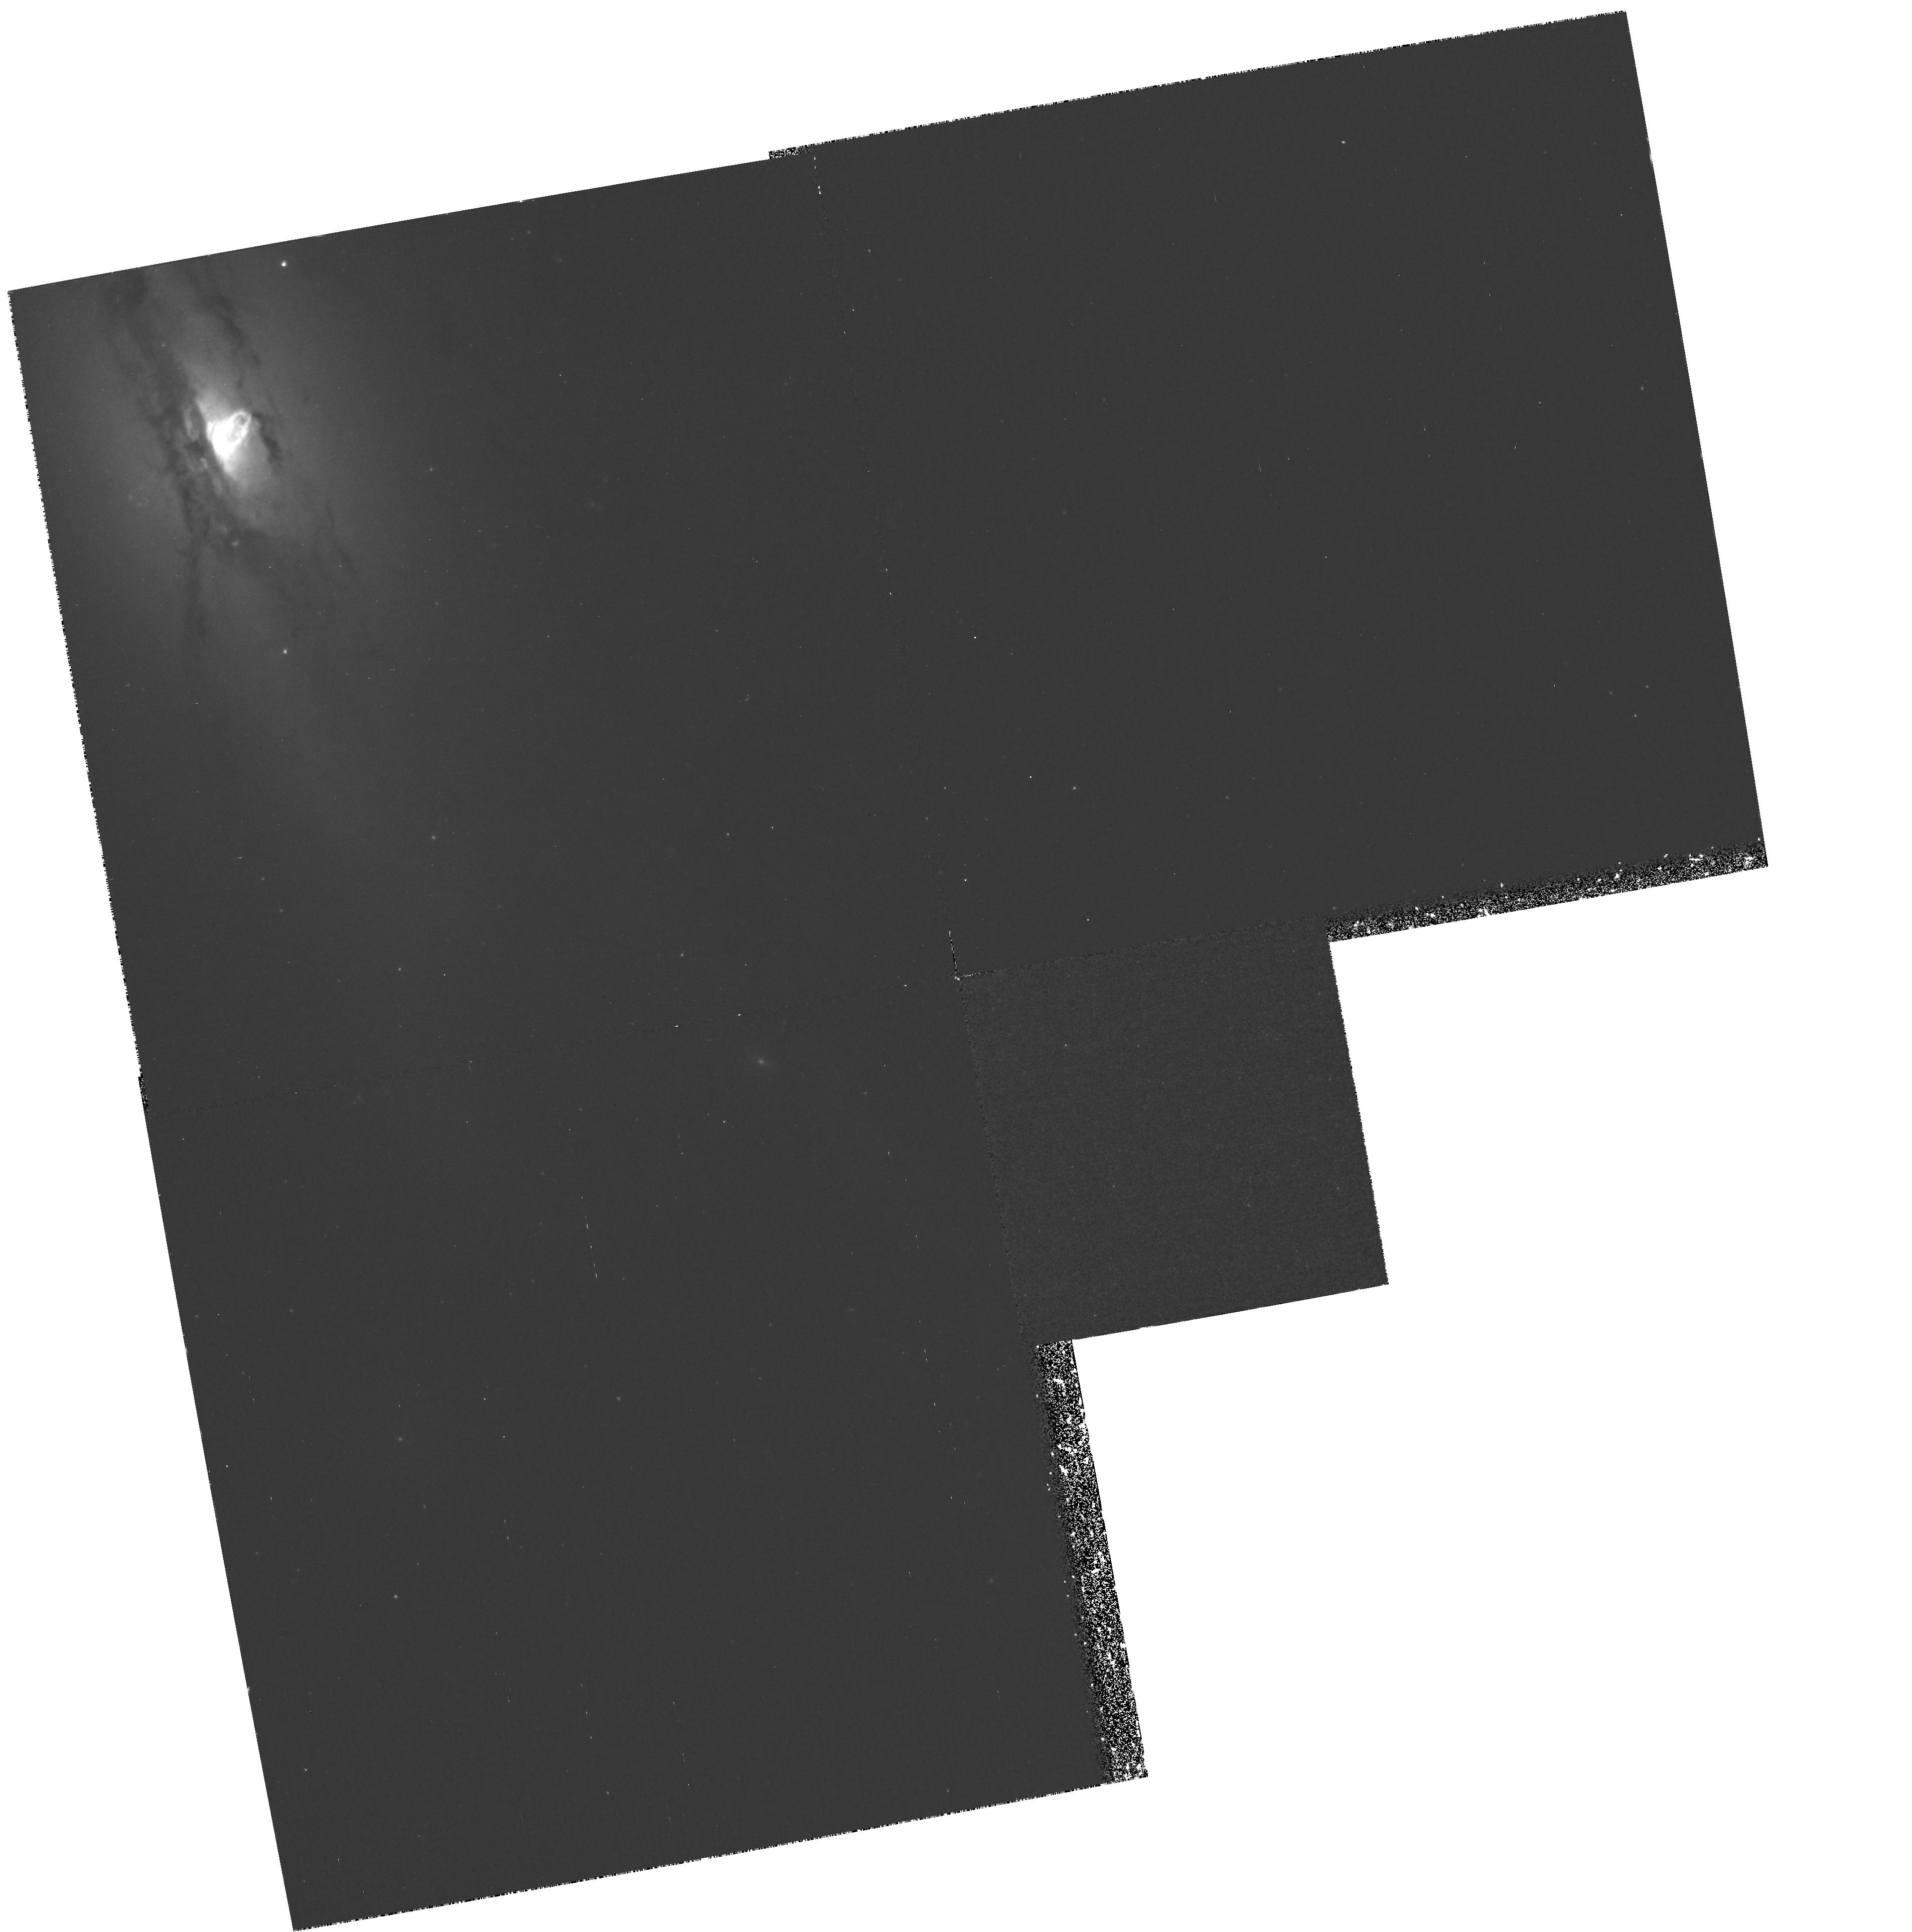
Target: NGC4438. Instrument: WFPC2/PC. Filter: F658N. Exposure: 1.4 h. Observation ID: hst_6791_01_wfpc2_pc_f658n_u54201

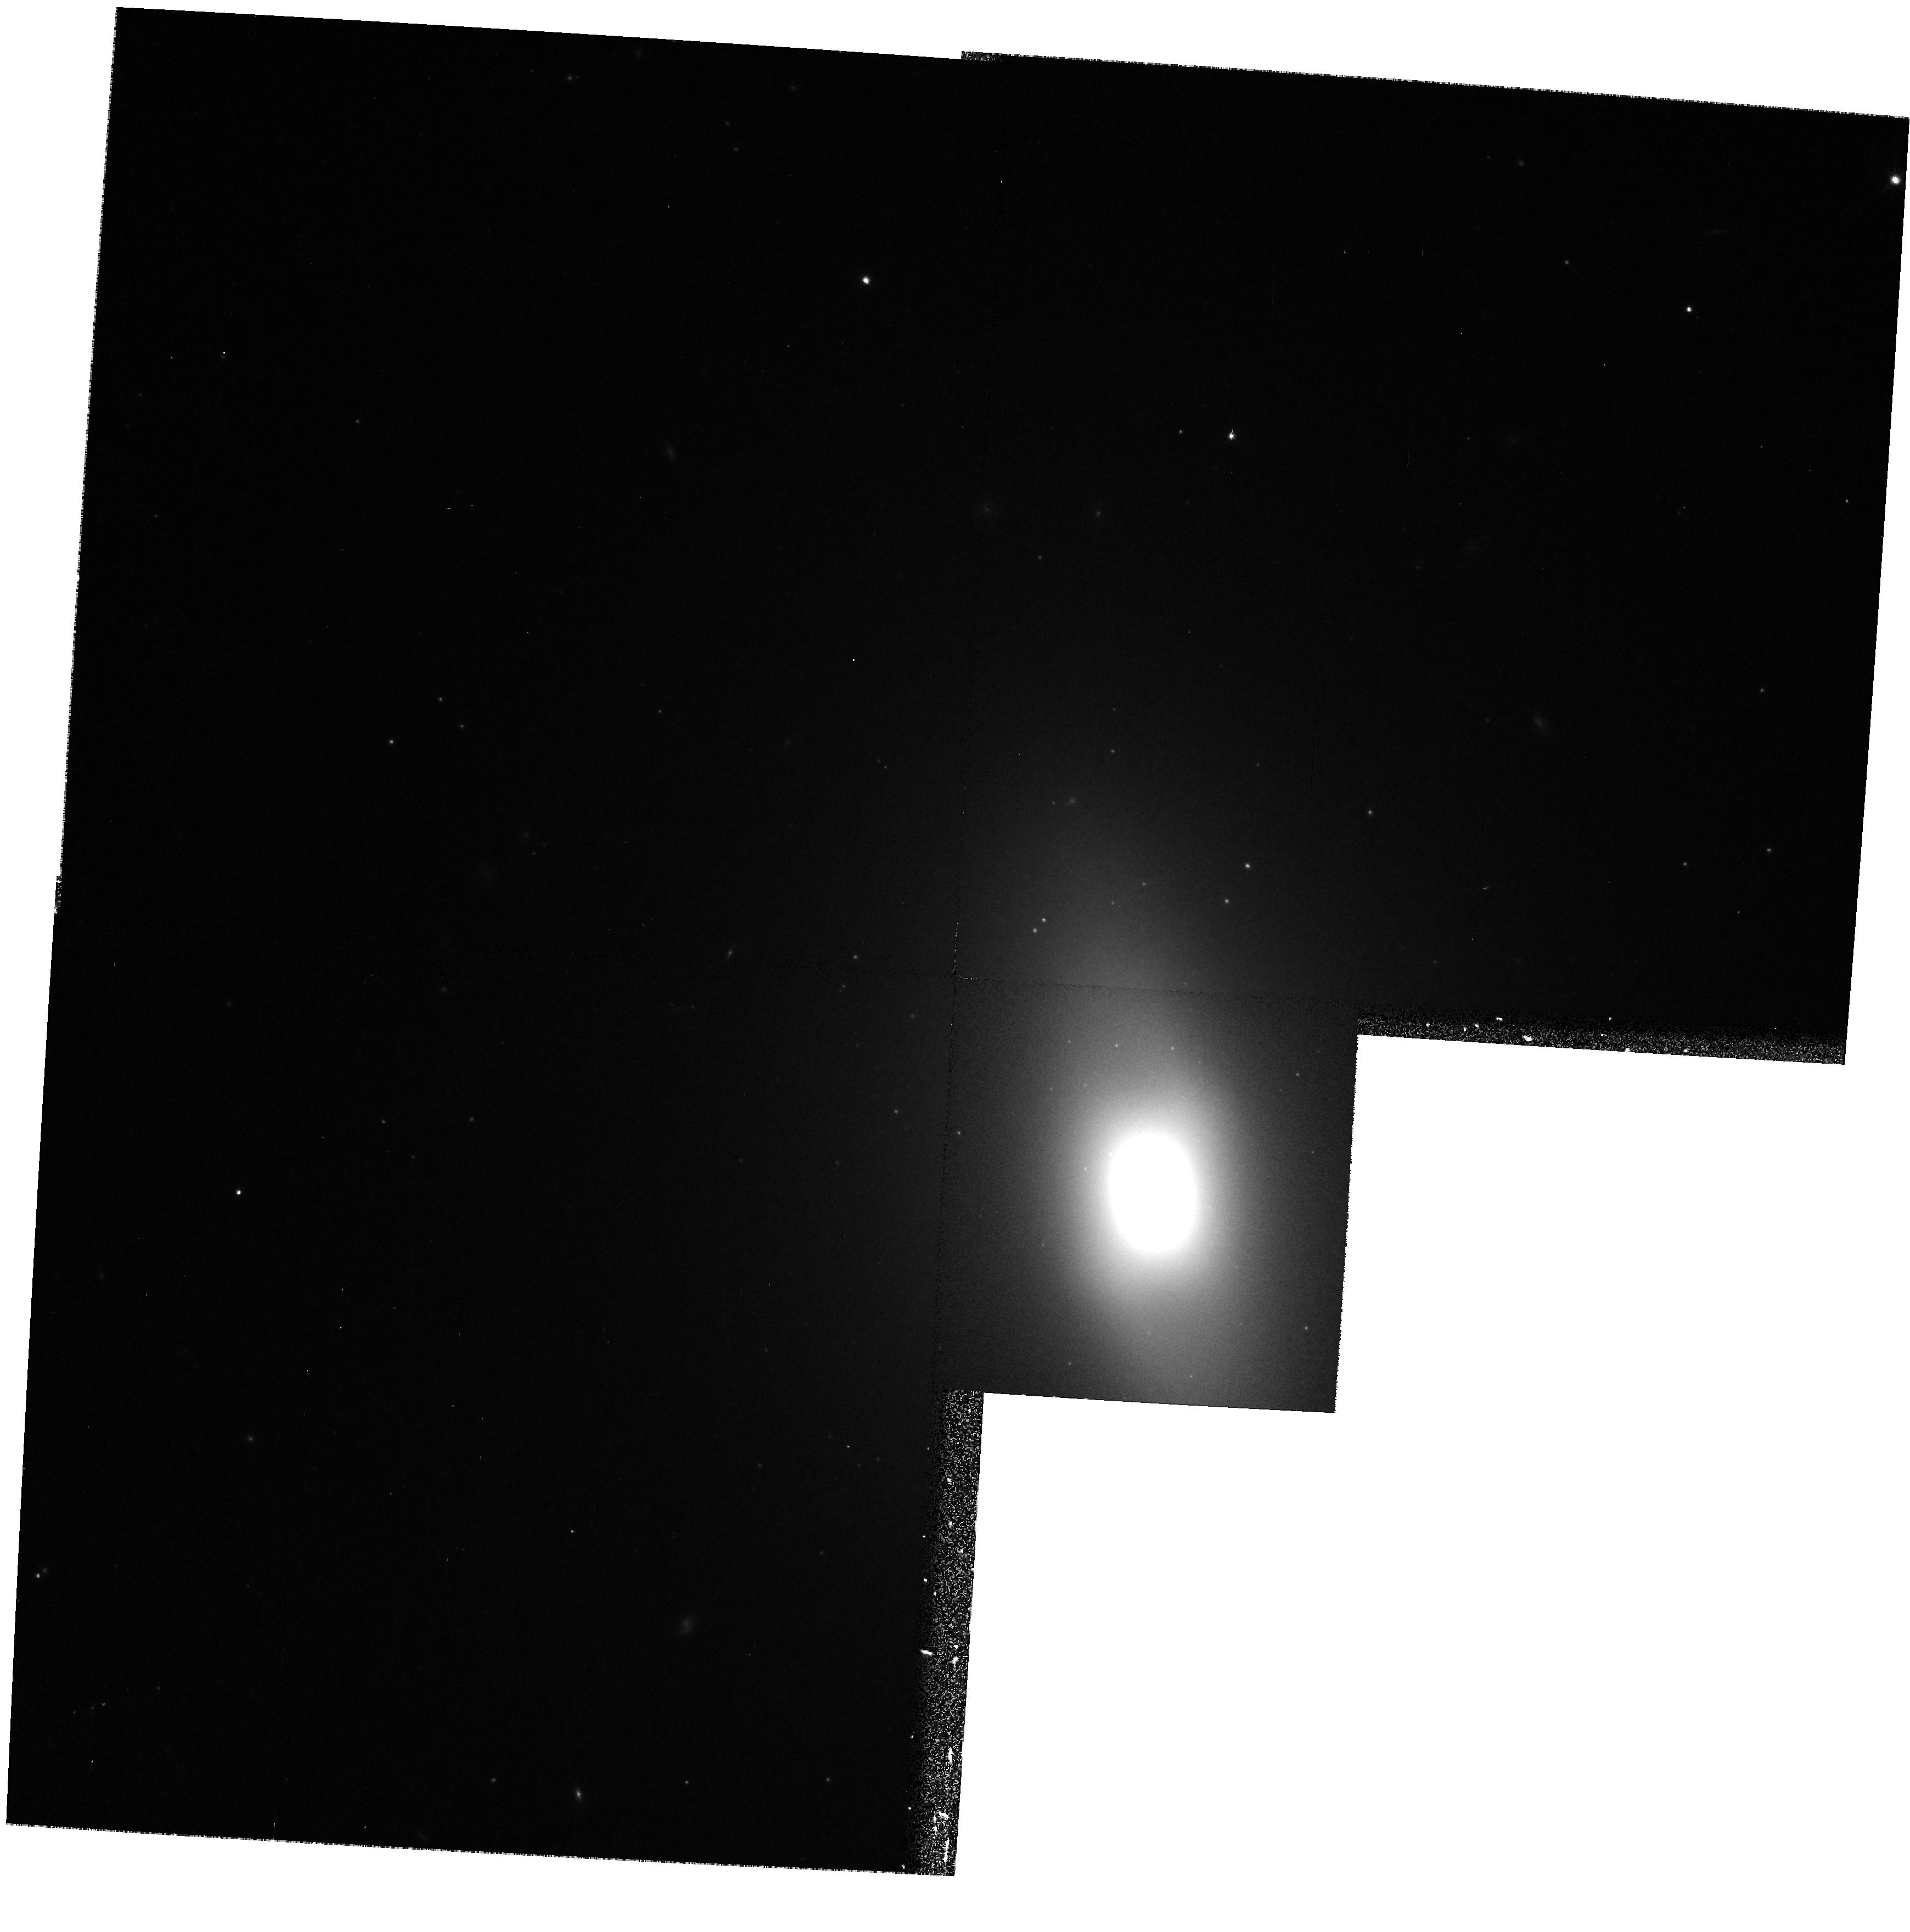
Target: NGC4435. Instrument: WFPC2/PC. Filter: F814W. Exposure: 9 min. Observation ID: hst_6791_02_wfpc2_pc_f814w_u54202

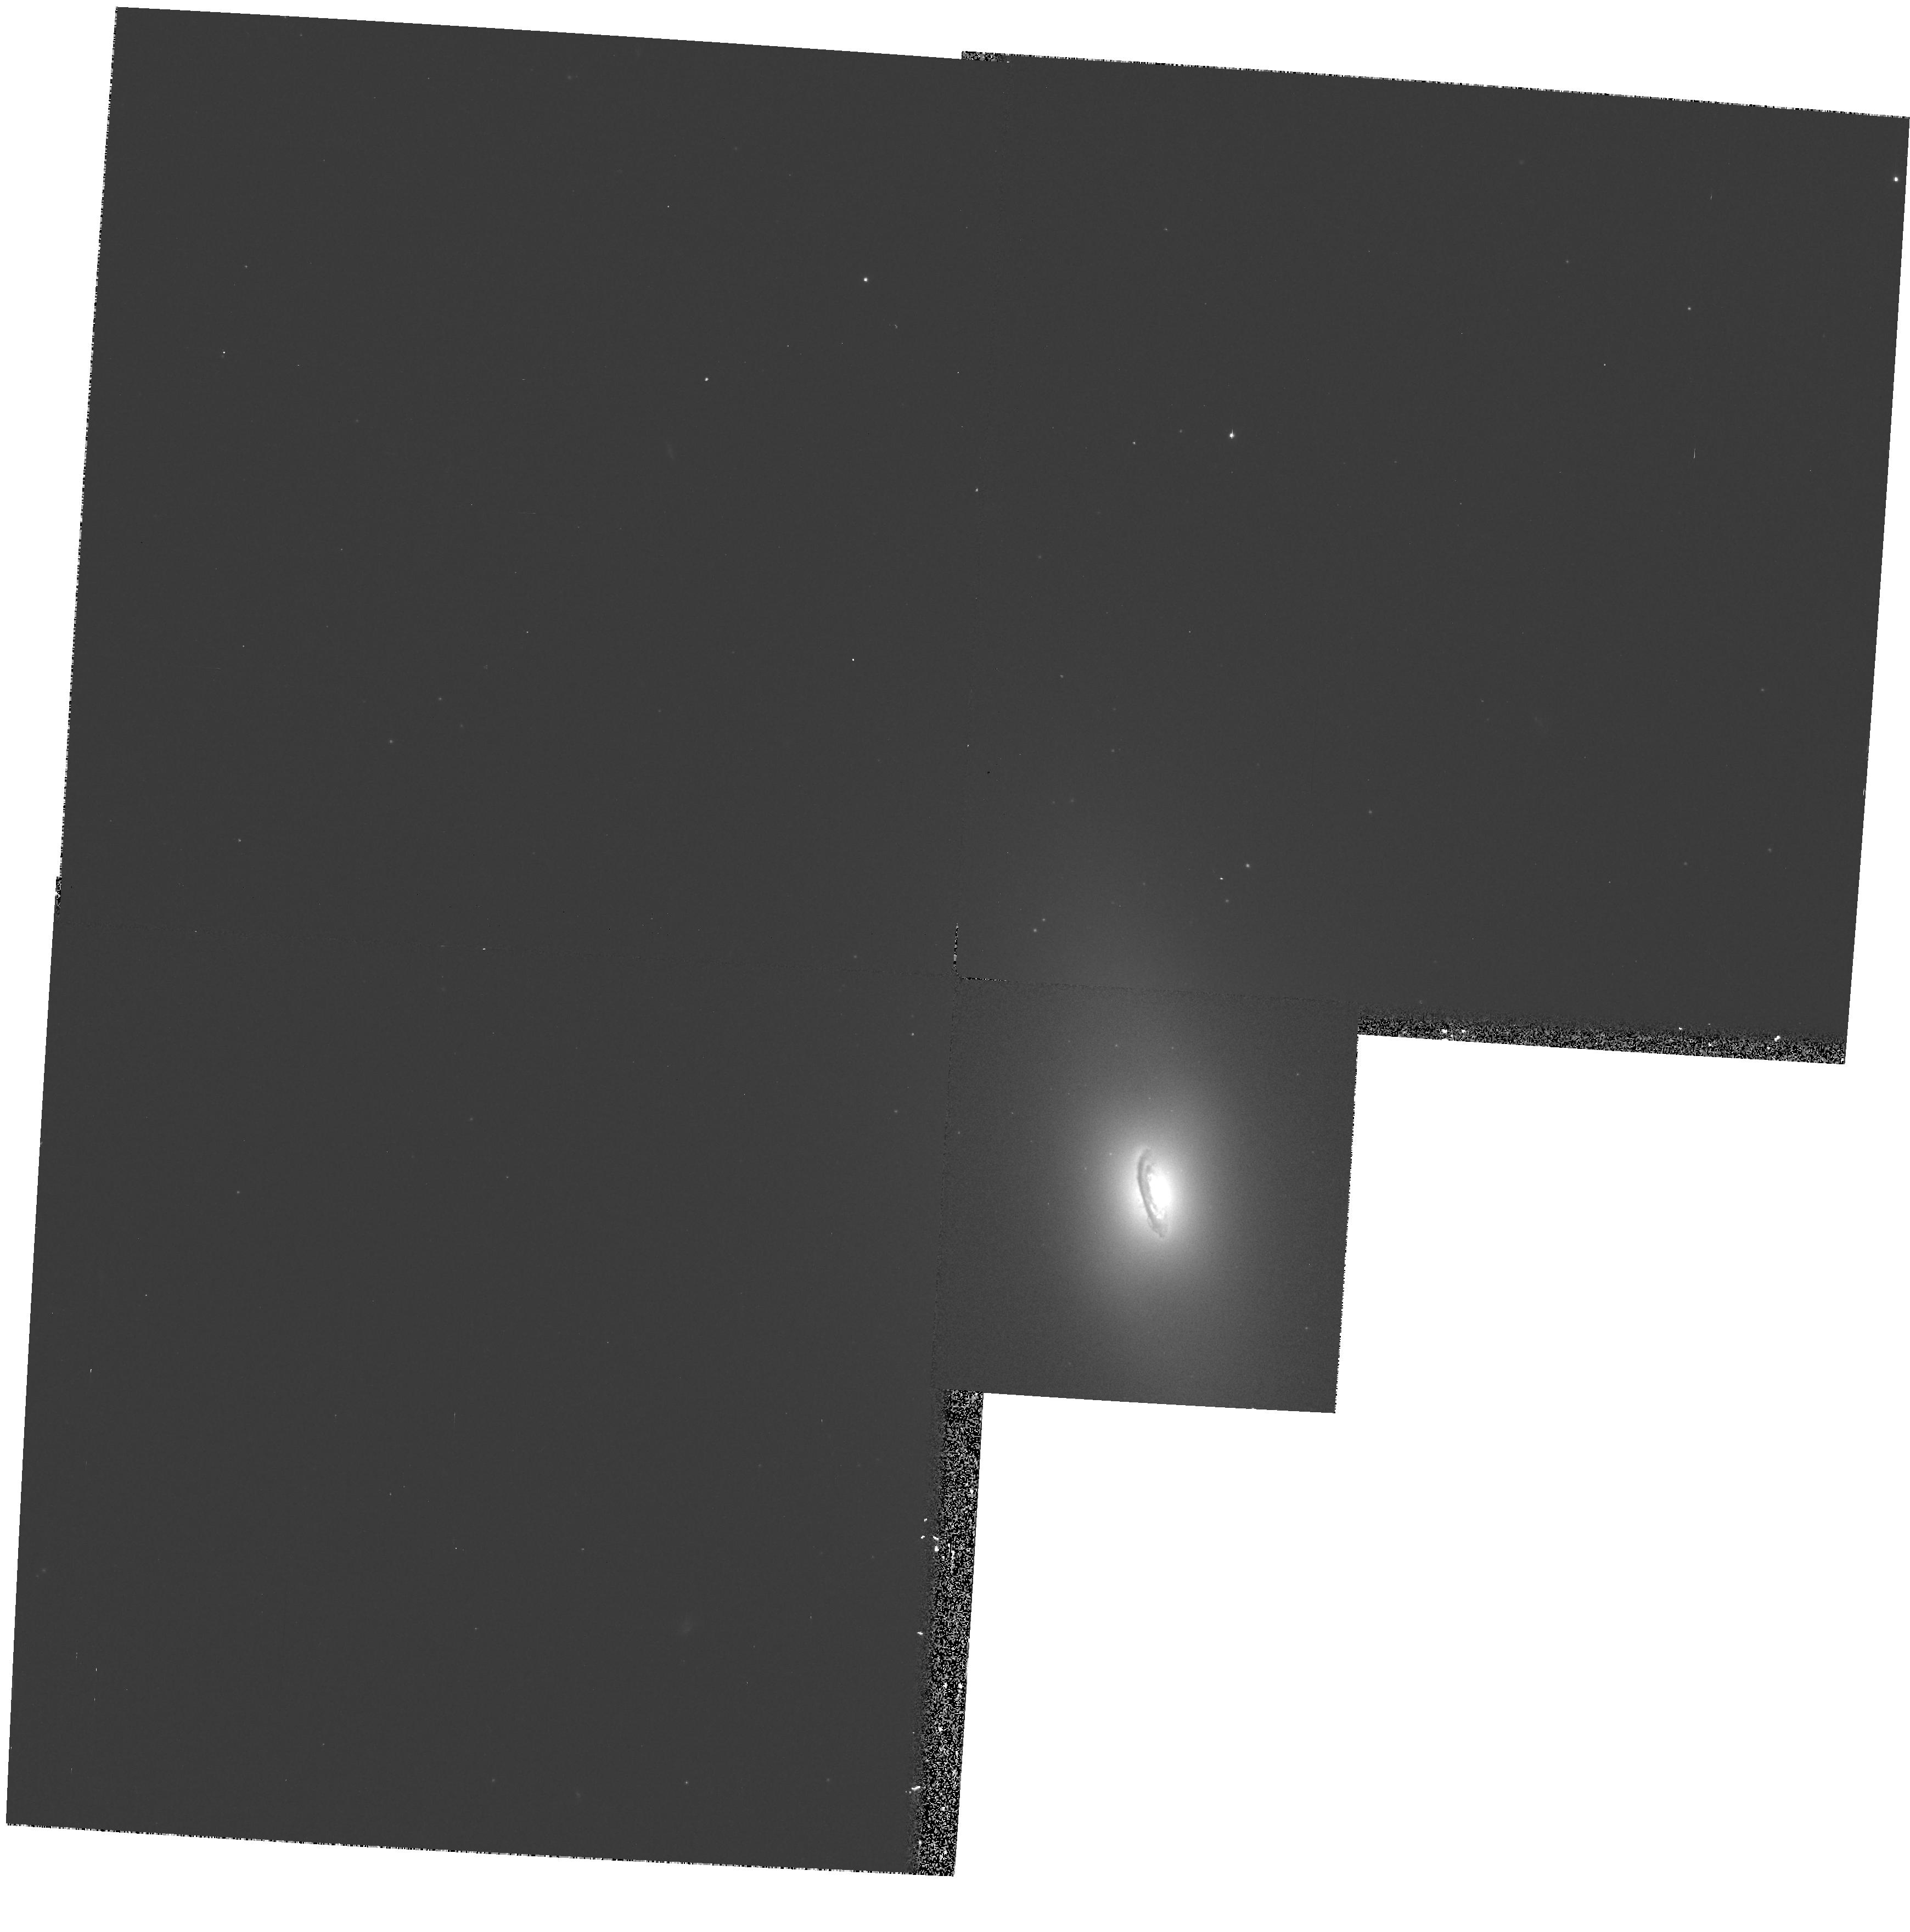
Target: NGC4435. Instrument: WFPC2/PC. Filter: F450W. Exposure: 10 min. Observation ID: hst_6791_02_wfpc2_pc_f450w_u54202

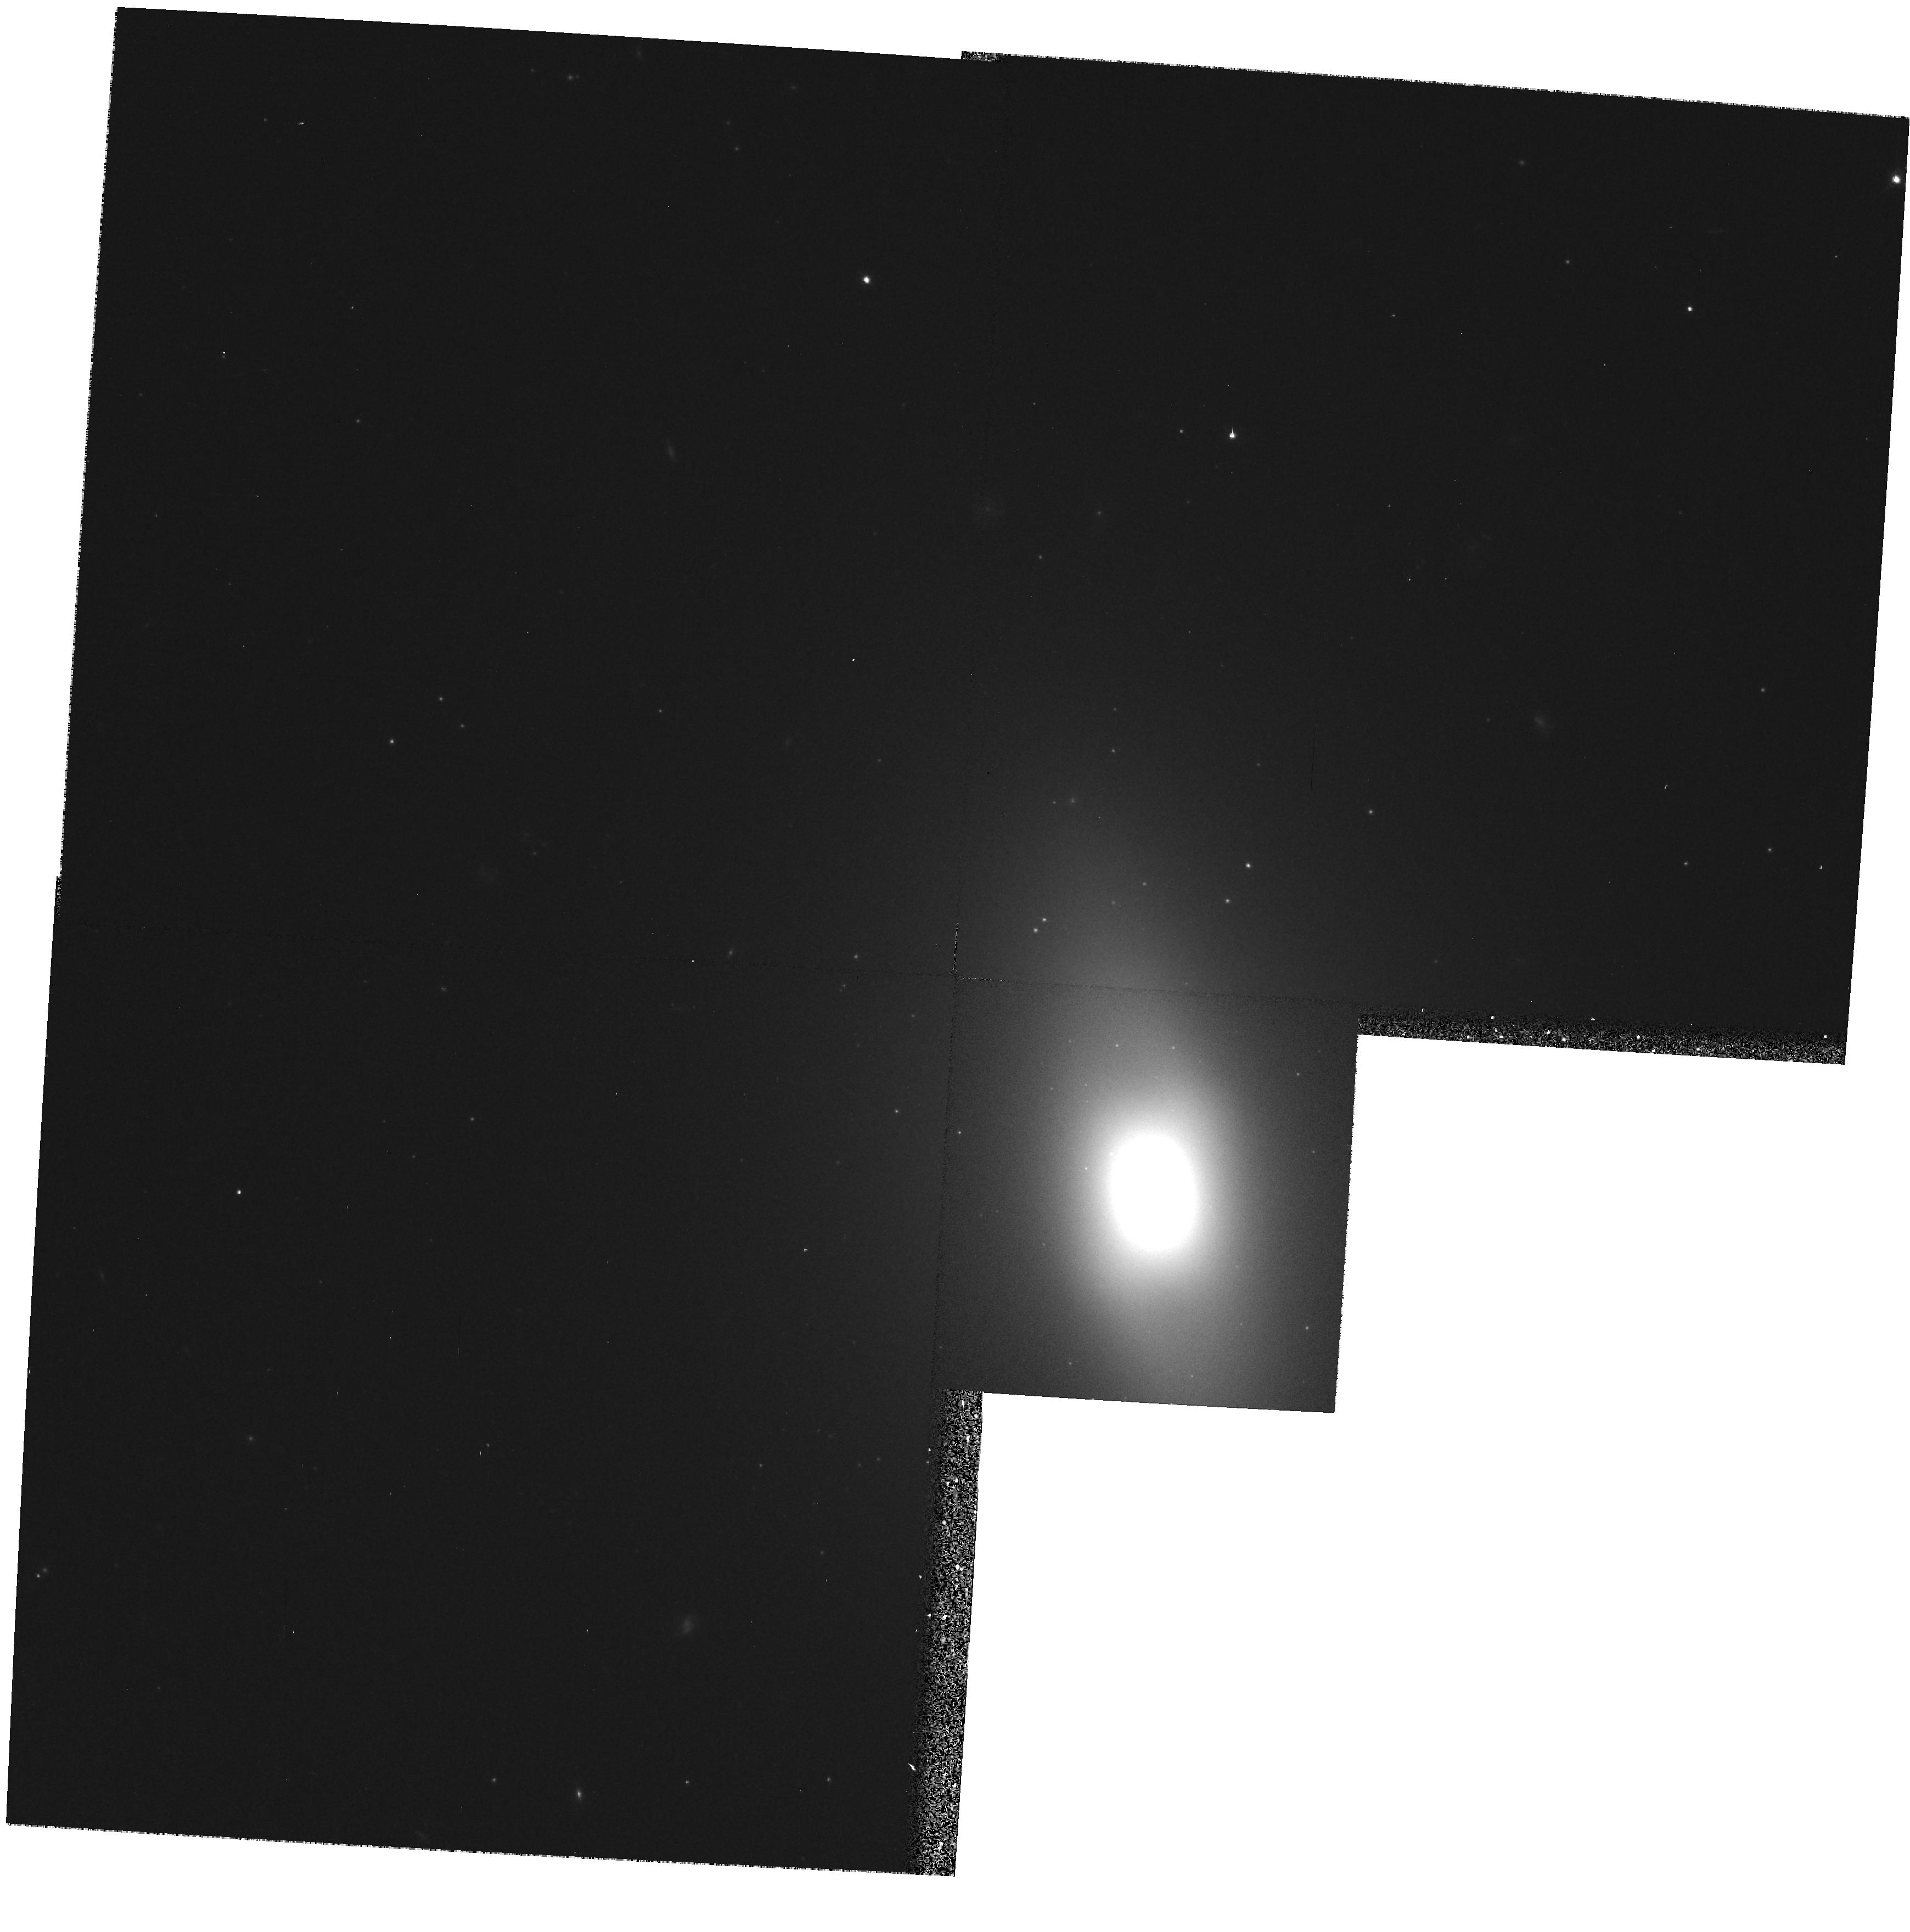
Target: NGC4435. Instrument: WFPC2/PC. Filter: F675W. Exposure: 9 min. Observation ID: hst_6791_02_wfpc2_pc_f675w_u54202

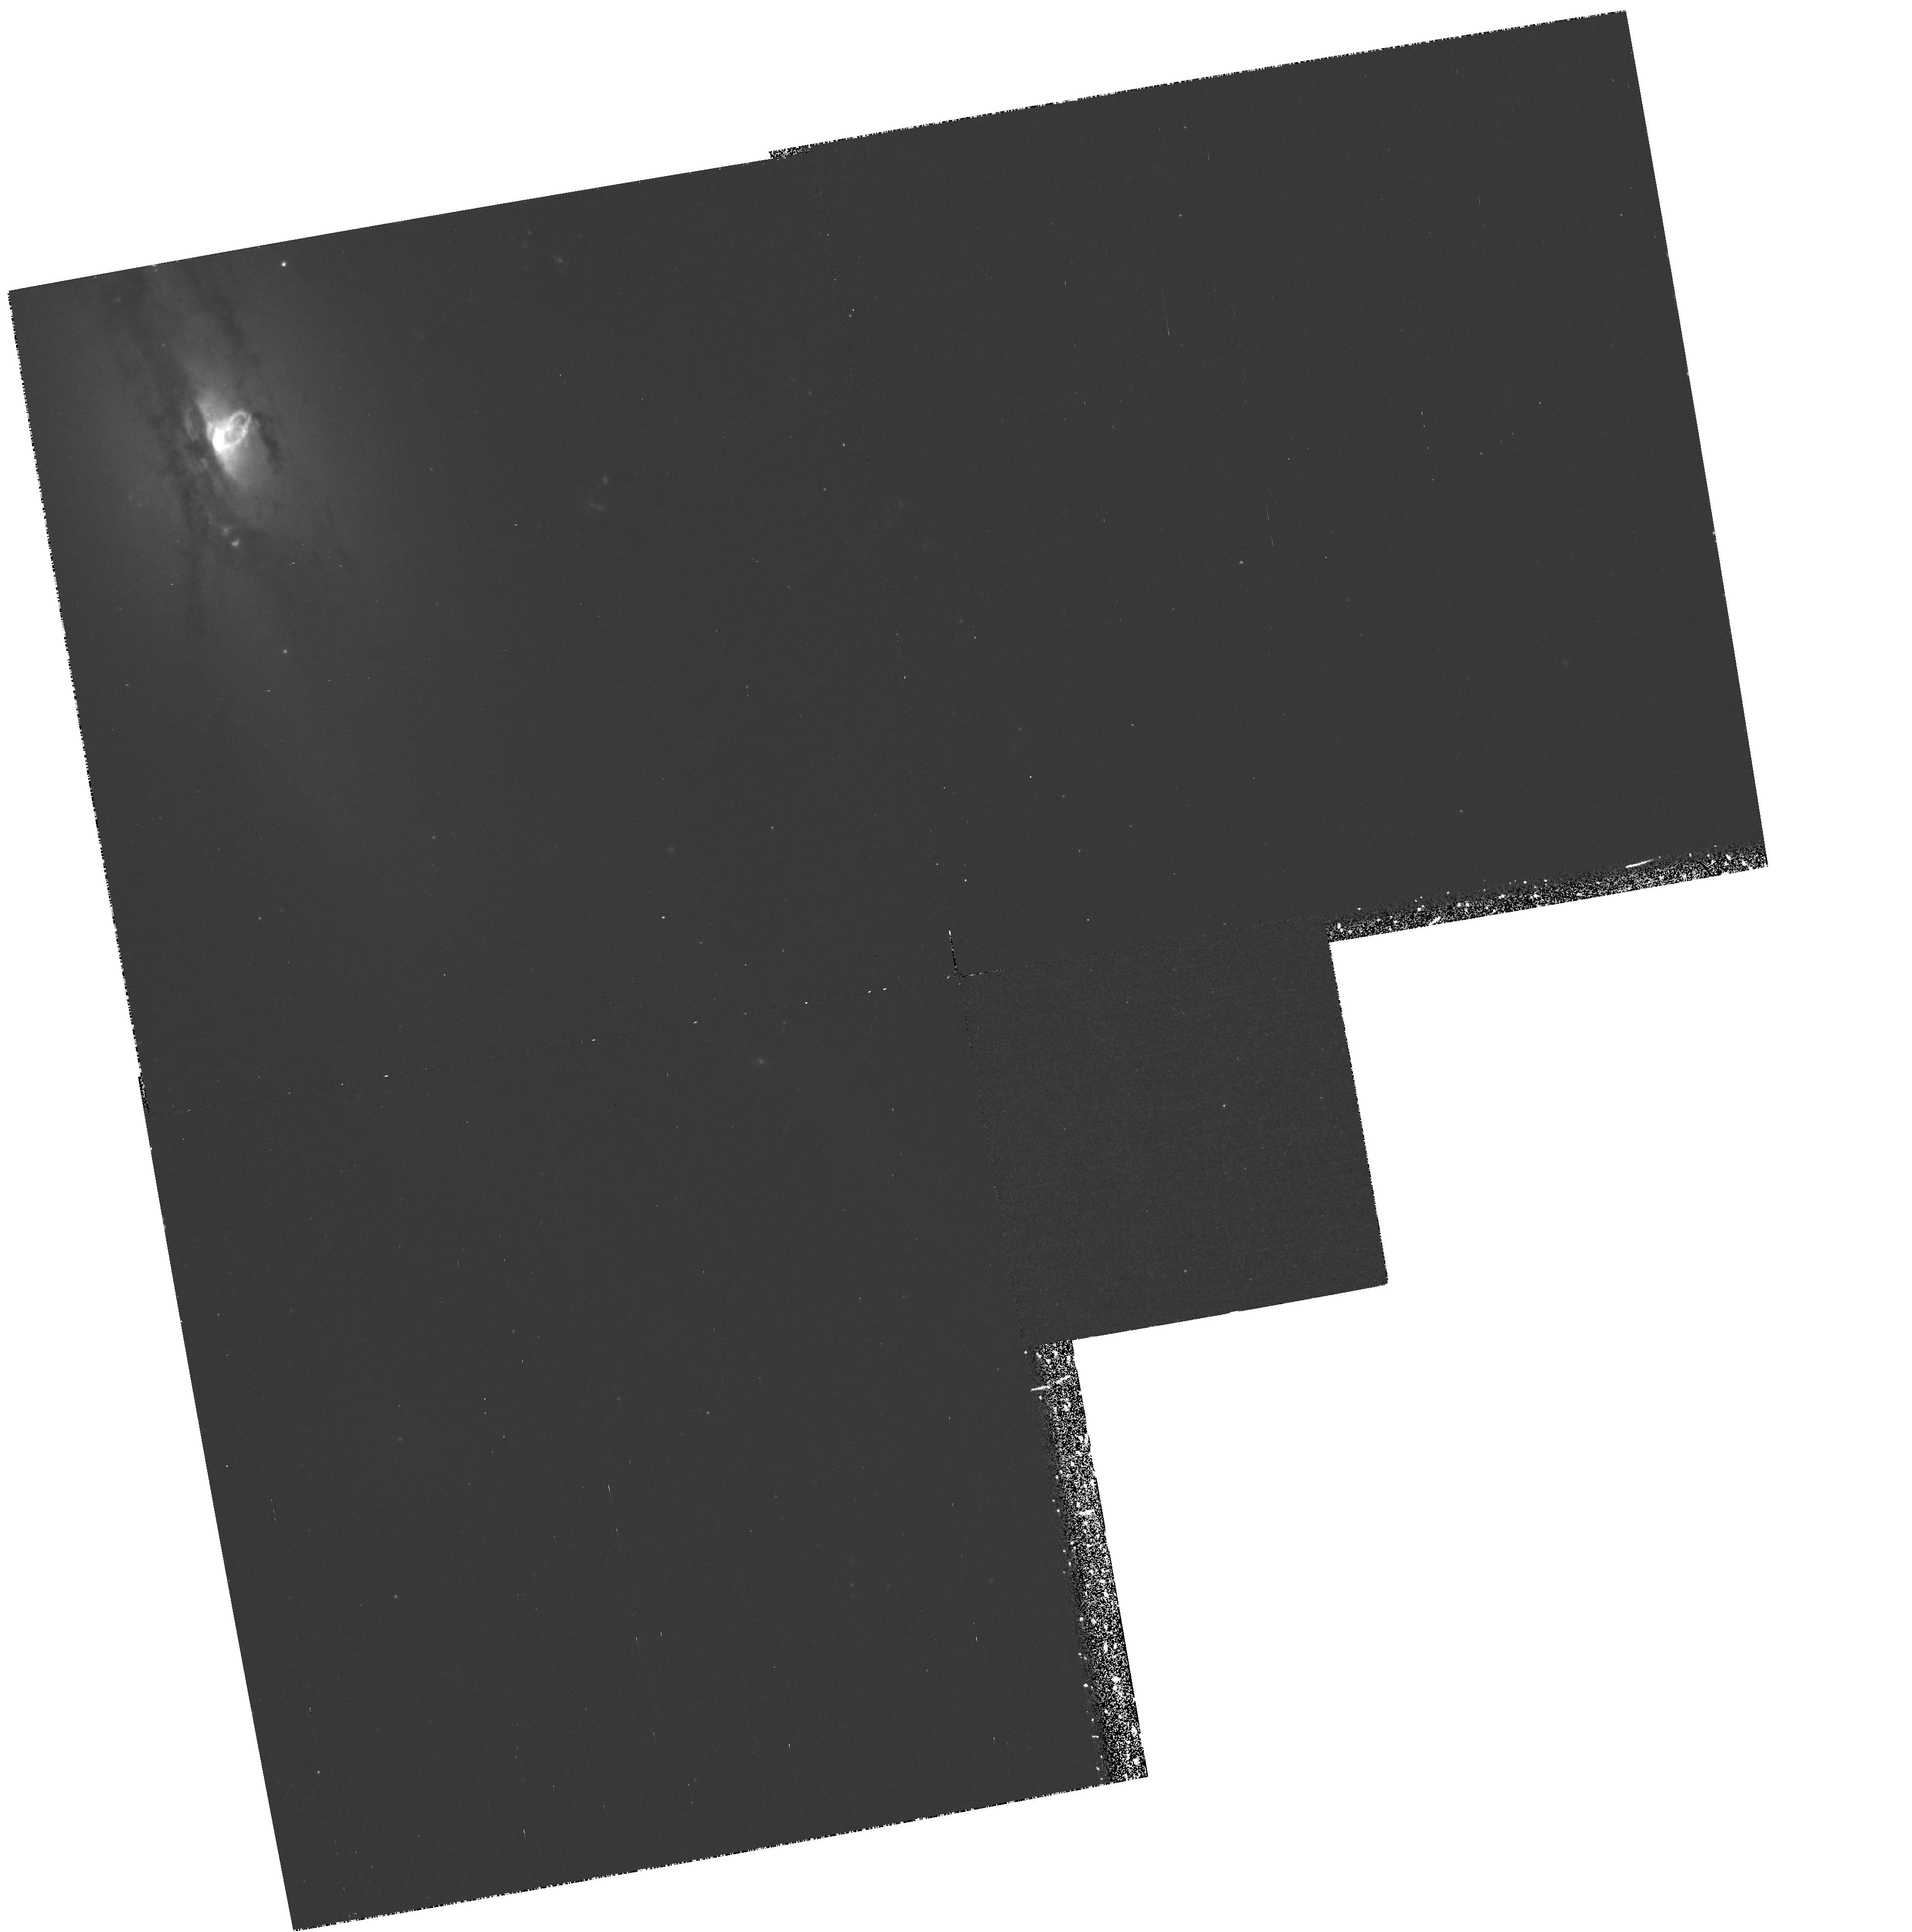
Target: NGC4438. Instrument: WFPC2/PC. Filter: F656N. Exposure: 1.4 h. Observation ID: hst_6791_01_wfpc2_pc_f656n_u54201

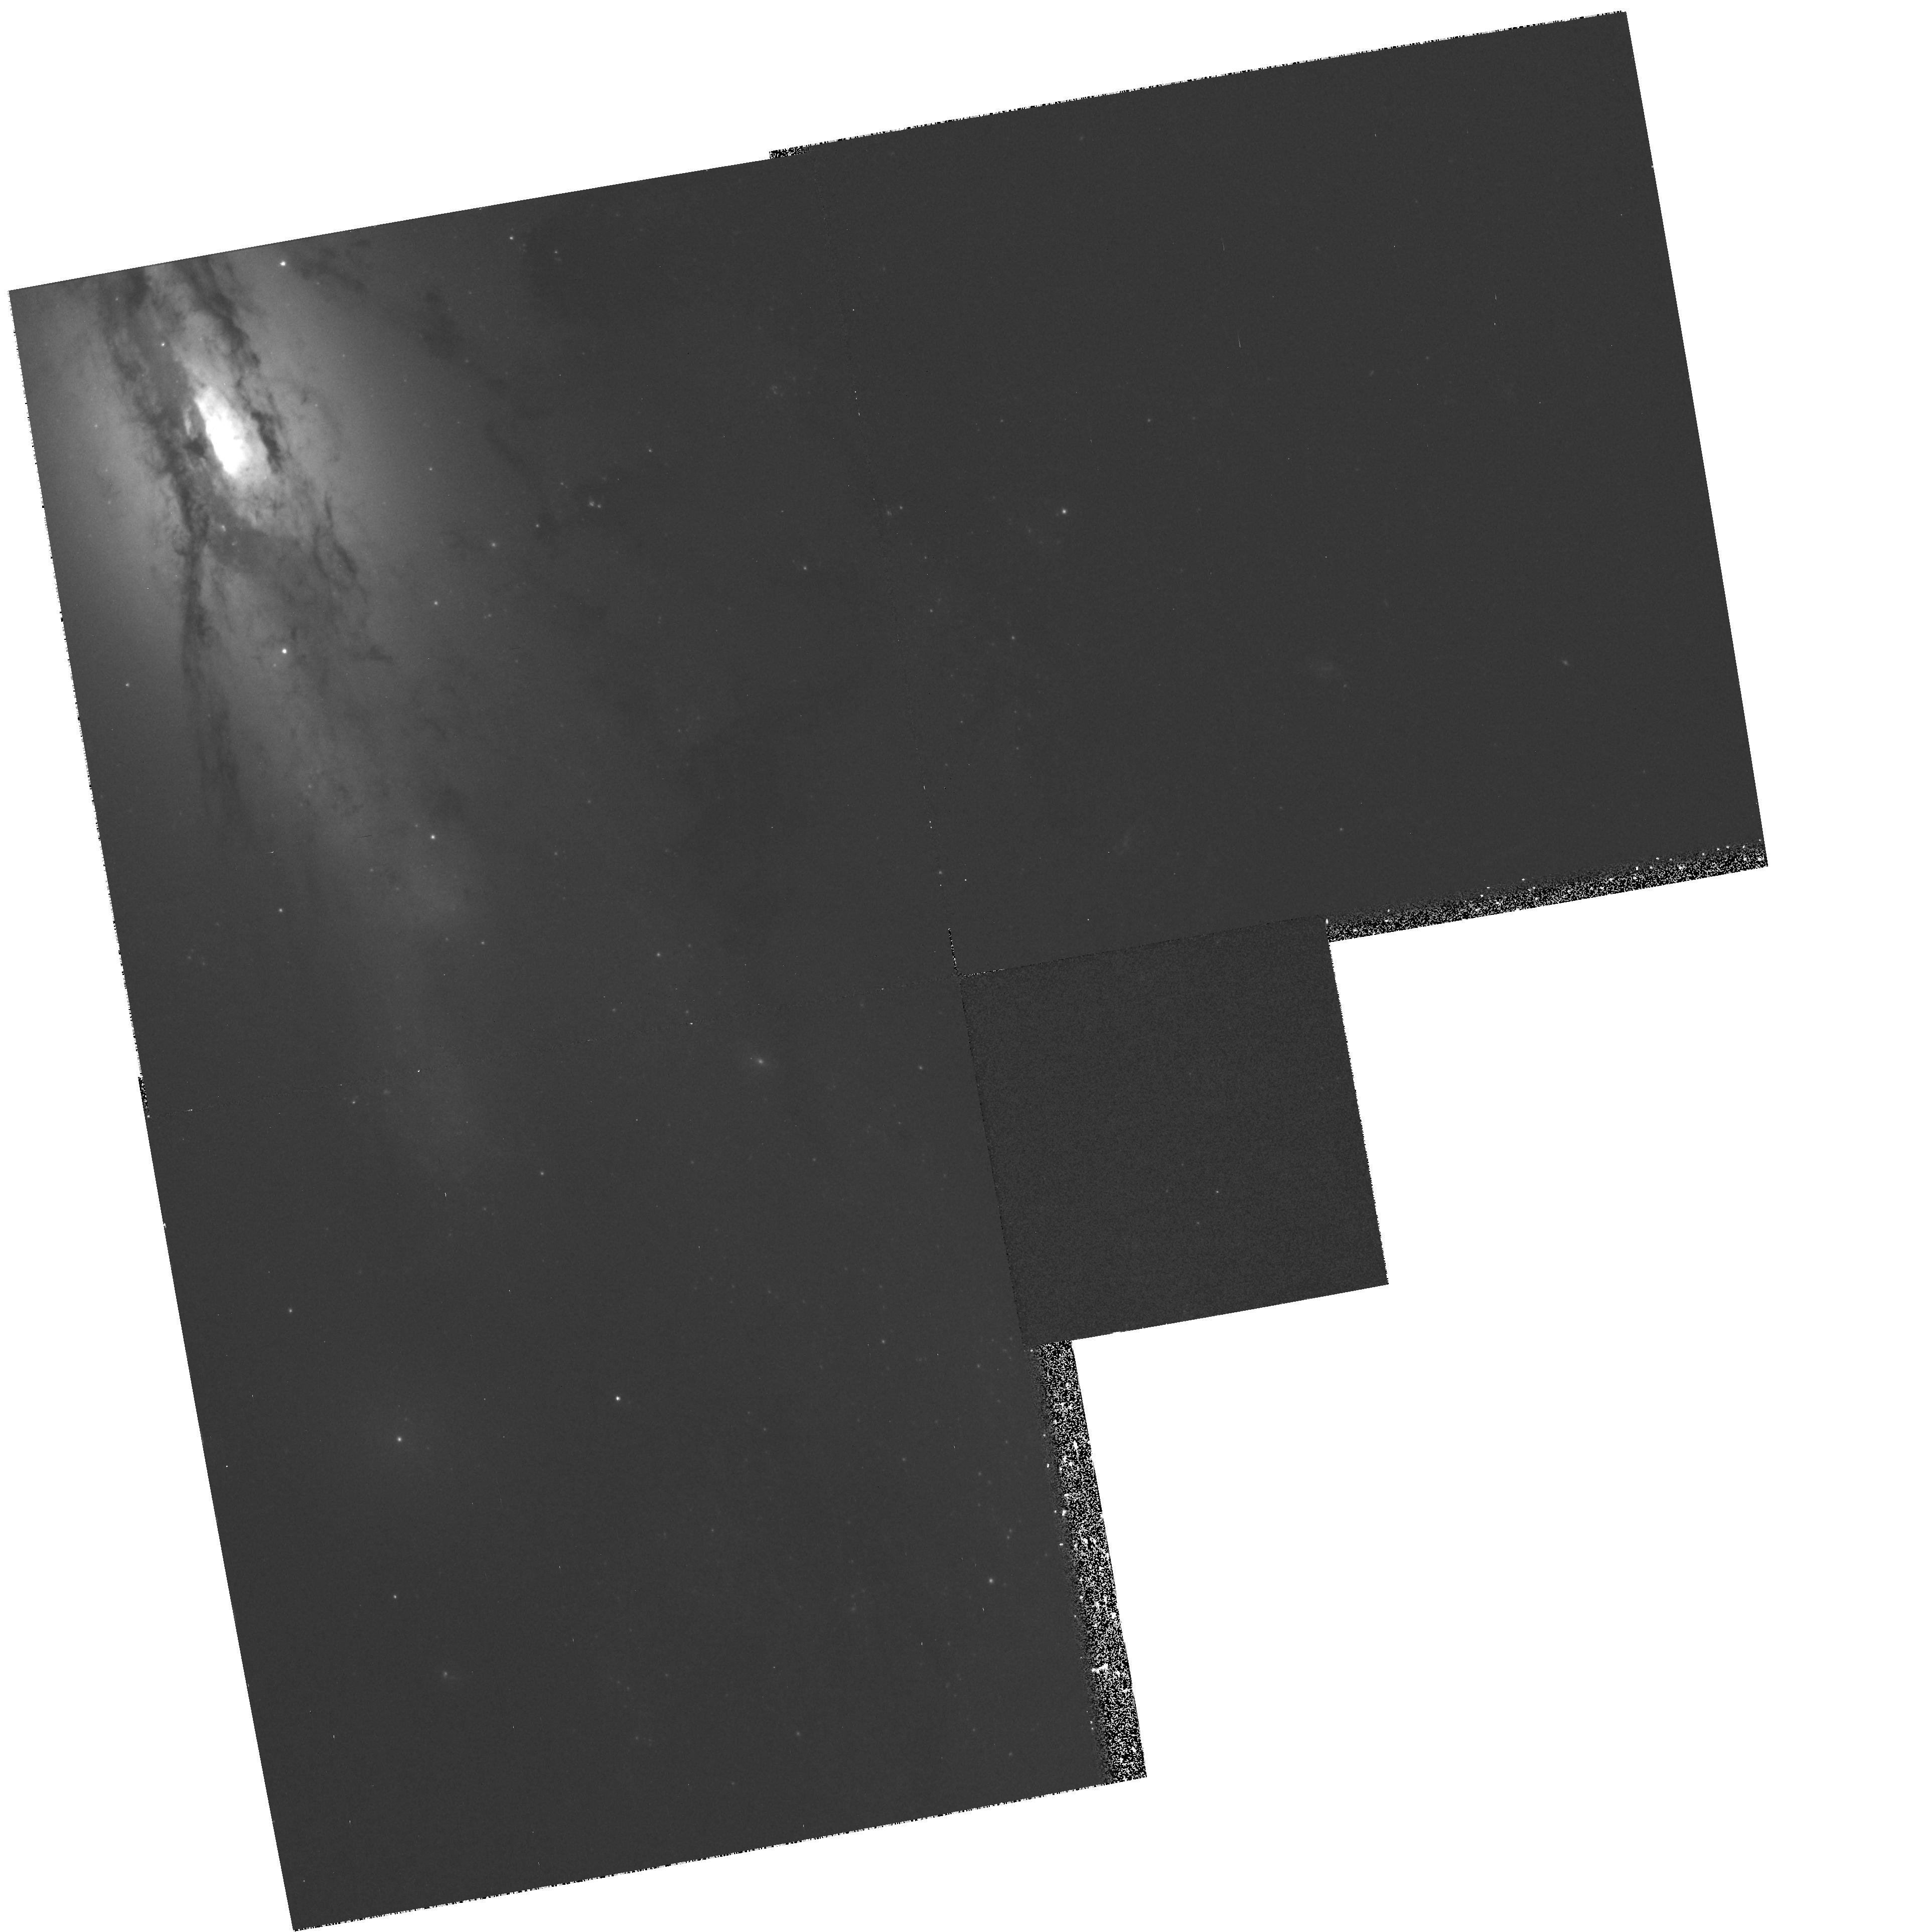
Target: NGC4438. Instrument: WFPC2/PC. Filter: F450W. Exposure: 22 min. Observation ID: hst_6791_01_wfpc2_pc_f450w_u54201

THE COLLISIONAL DEBRIS OF NGC 4438 (PI: Kenney, Jeff D.)

We propose to image the center of the peculiar Virgo cluster galaxy NGC 4438 with WFPC2 in 3 broadband (B, R, I) and 2 narrowband (HAlpha, NII) filters, and the central field of NGC 4435 in 3 broadband (B, R, I) filters. NGC 4438 and NGC 4435 have experienced a recent high-velocity (900 km s^-1) collision, and NGC 4438 has a strongly disturbed ISM attributable to a high-velocity ISM-ISM collision. In order to assess how the collision has changed NGC 4438, we wish to search for evidence of recent and ongoing star and cluster formation in the collisional debris. Ground-based images reveal features suggesting that collisionally-induced star formation may be widespread in NGC 4438: 1.) Unresolved continuum sources peppered throughout the debris, suggesting that high-velocity collisions produce halo globular clusters. 2.) A highly disturbed central ISM with strong CO, HAlpha, and x-ray emission, and LINER line ratios. 3.) Ionized gas filaments which extend outwards from one side of the disk, which may be cooling gas resettling into NGC 4438 in the aftermath of the collision. High resolution HST HAlpha, NII line and B, R, I images are required to resolve star clusters, and to identify compact HII regions within a disturbed ISM which is predominantly shock-excited. This system is the nearest example of a recent and close high-velocity collision between 2 large galaxies, and offers a unique opportunity to learn about the physical processes in high-velocity collisions which can transform cluster galaxies.